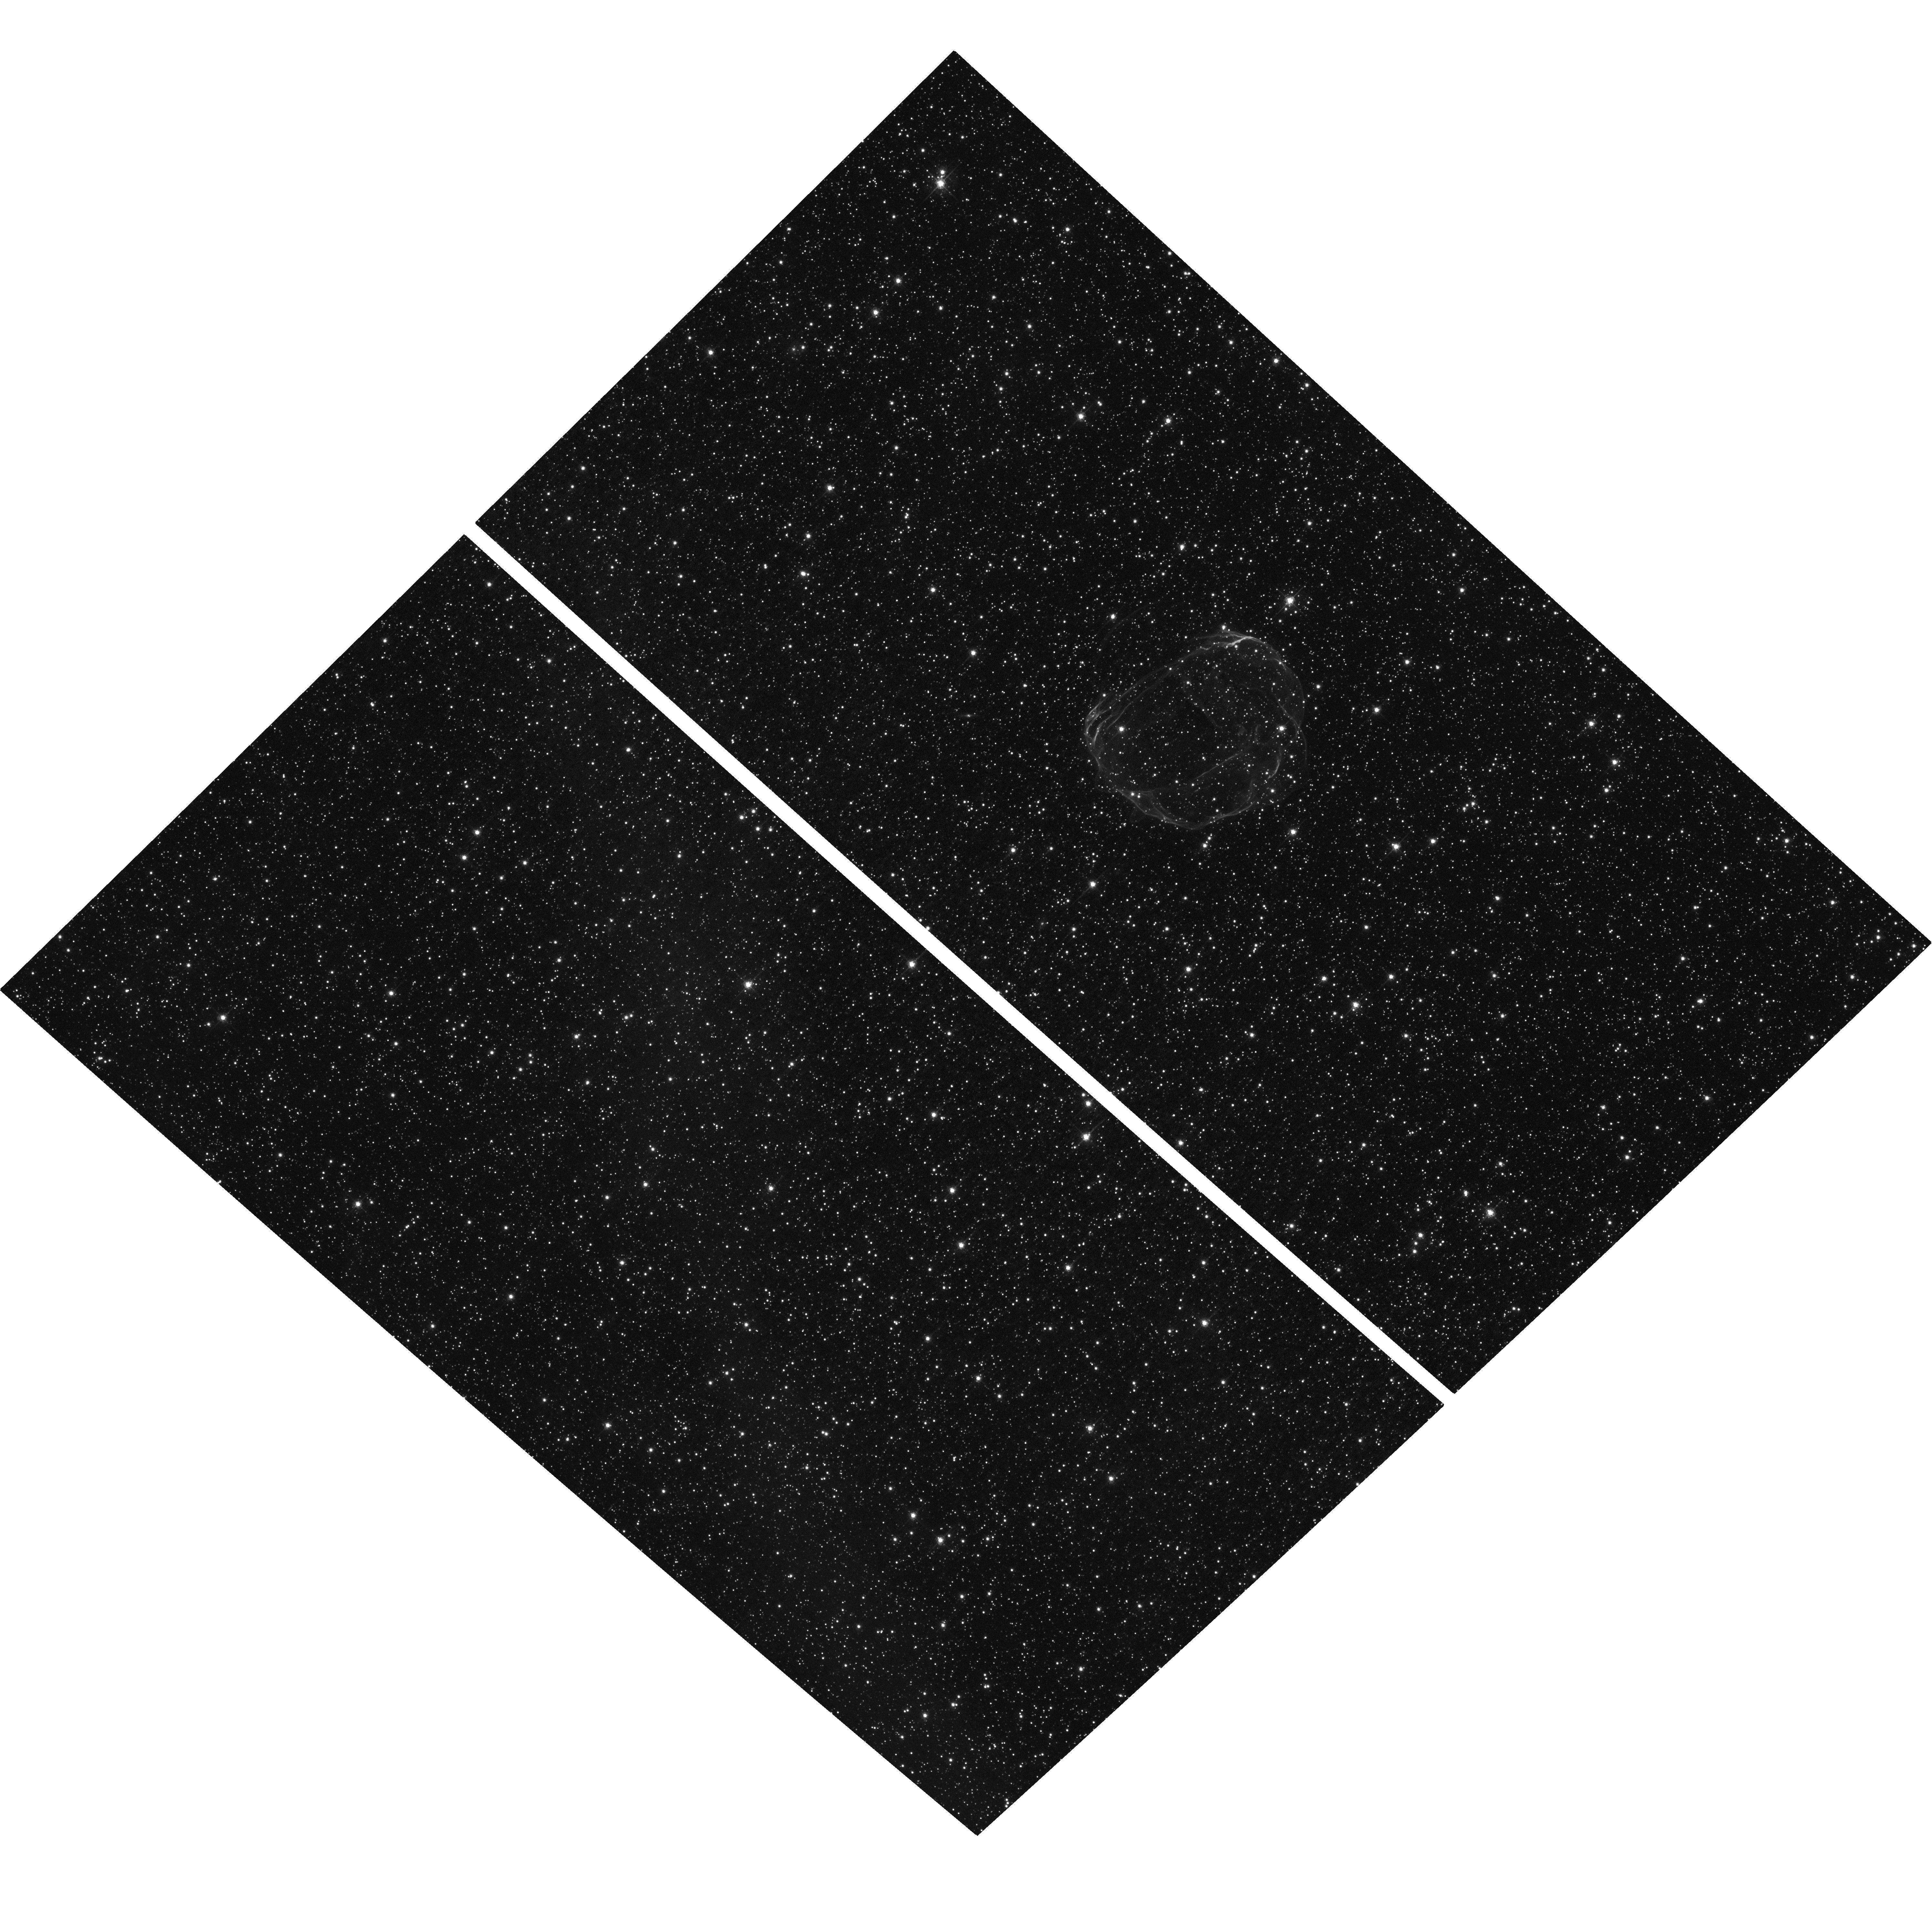
Target: SNR-B0519-69.0. Instrument: ACS/WFC. Filter: F658N. Exposure: 1.4 h. Observation ID: hst_16161_01_acs_wfc_f658n_jech01

Measuring Cosmic Ray Acceleration in a Young Supernova Remnant in the Large Magellanic Cloud: The Case for a Third Epoch Observation of SNR0519-69.0 (PI: Arunachalam, Prasiddha)

Supernova shocks have been long-favored as sites for accelerating cosmic rays (CR). They have been studied extensively in multiple wavebands to look for signatures of accelerated particles in the strong amplified magnetic fields created at shock fronts. In this proposal, we present an optical-only study of CR acceleration, by examining a specific class of astrophysical shocks known as 'Balmer shocks'. Our target is supernova remnant (SNR) 0519-69.0 in the Large Magellanic Cloud (LMC) that has strong Balmer emission. We propose a third ACS/WFC observation of this SNR, which will provide a ~10 year baseline to measure the proper motion of the remnant. The well known distance to the LMC allows one to convert the proper motions to accurate shock velocities. The shock velocities, combined with ground-based spectroscopic measurements of the broad H alpha line-widths will be used to calculate the CR acceleration efficiency over a broad range of shock velocities using state-of-the-art models. We demonstrate the significant reduction in shock velocity uncertainties resulting from increasing the time baseline from the current 1 year to 10 years. We highlight the importance of matching the observational configuration to minimize systematic errors in the proper motion. With the new observation, we aim to reveal the dependence of CR acceleration efficiency on shock velocity.